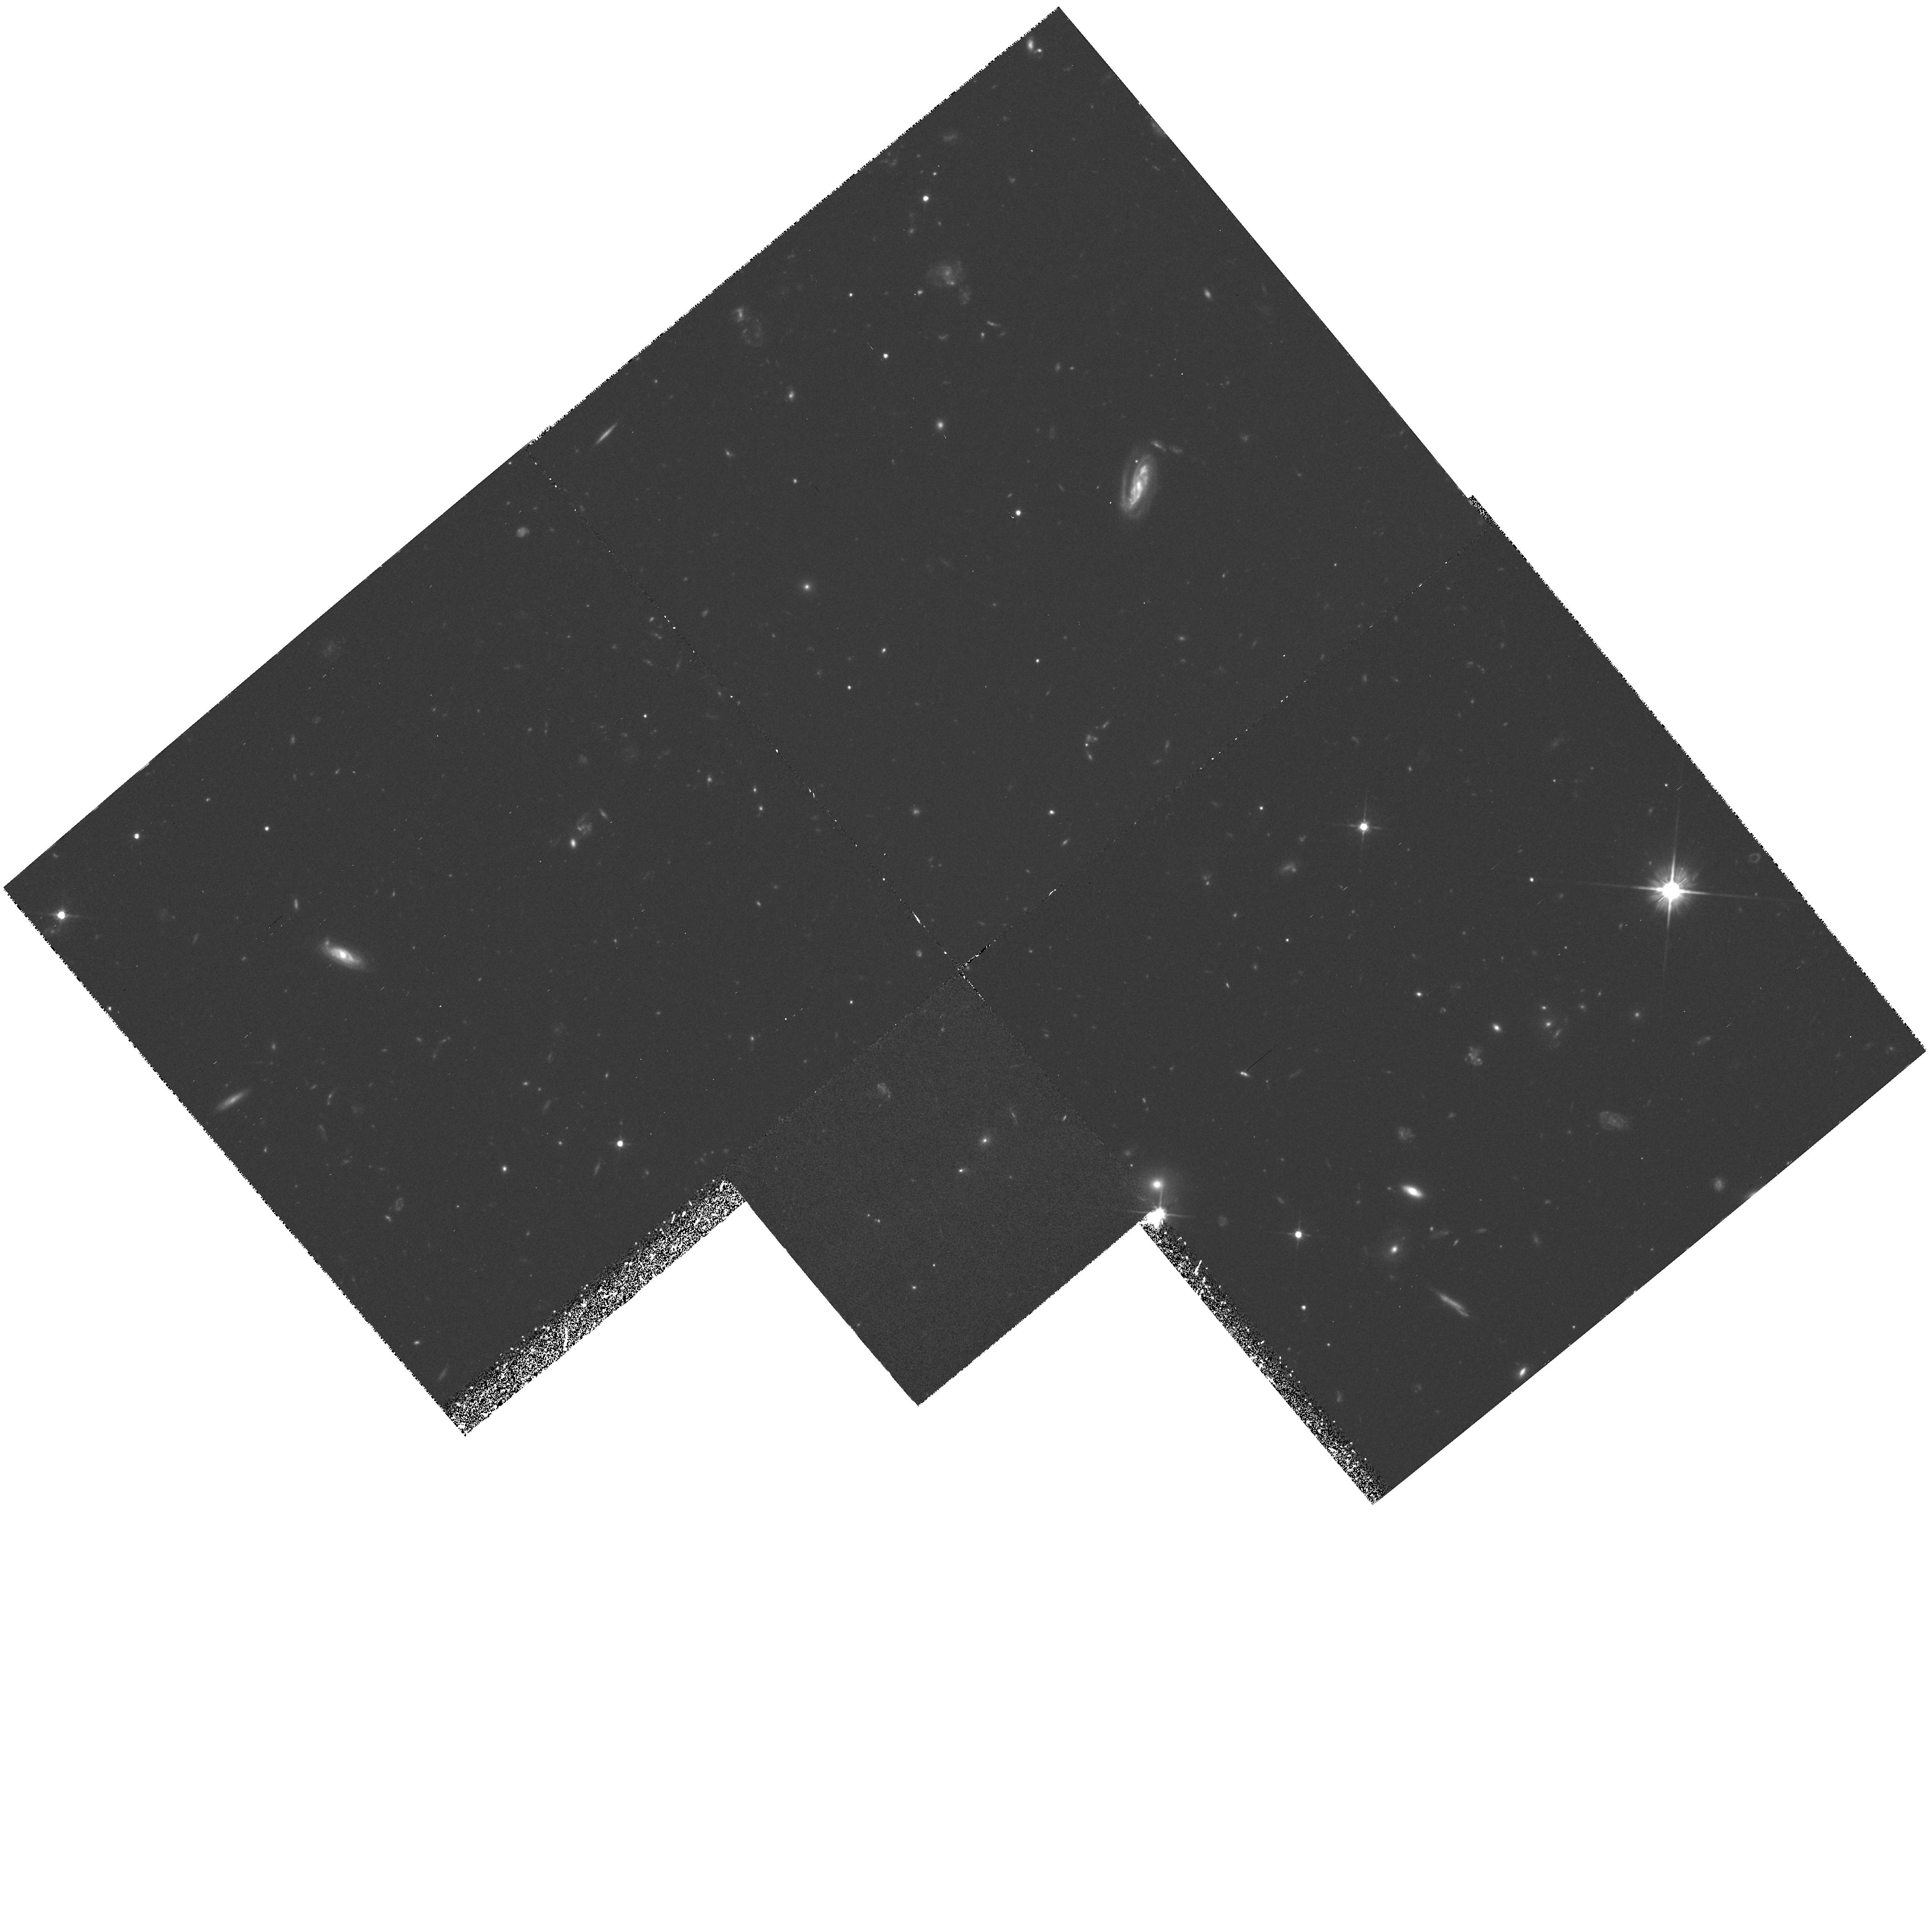
Target: 53W002
Instrument: WFPC2/PC
Filter: F606W
Exposure: 2.8 h
Observation ID: hst_5308_02_wfpc2_pc_f606w_u2br02

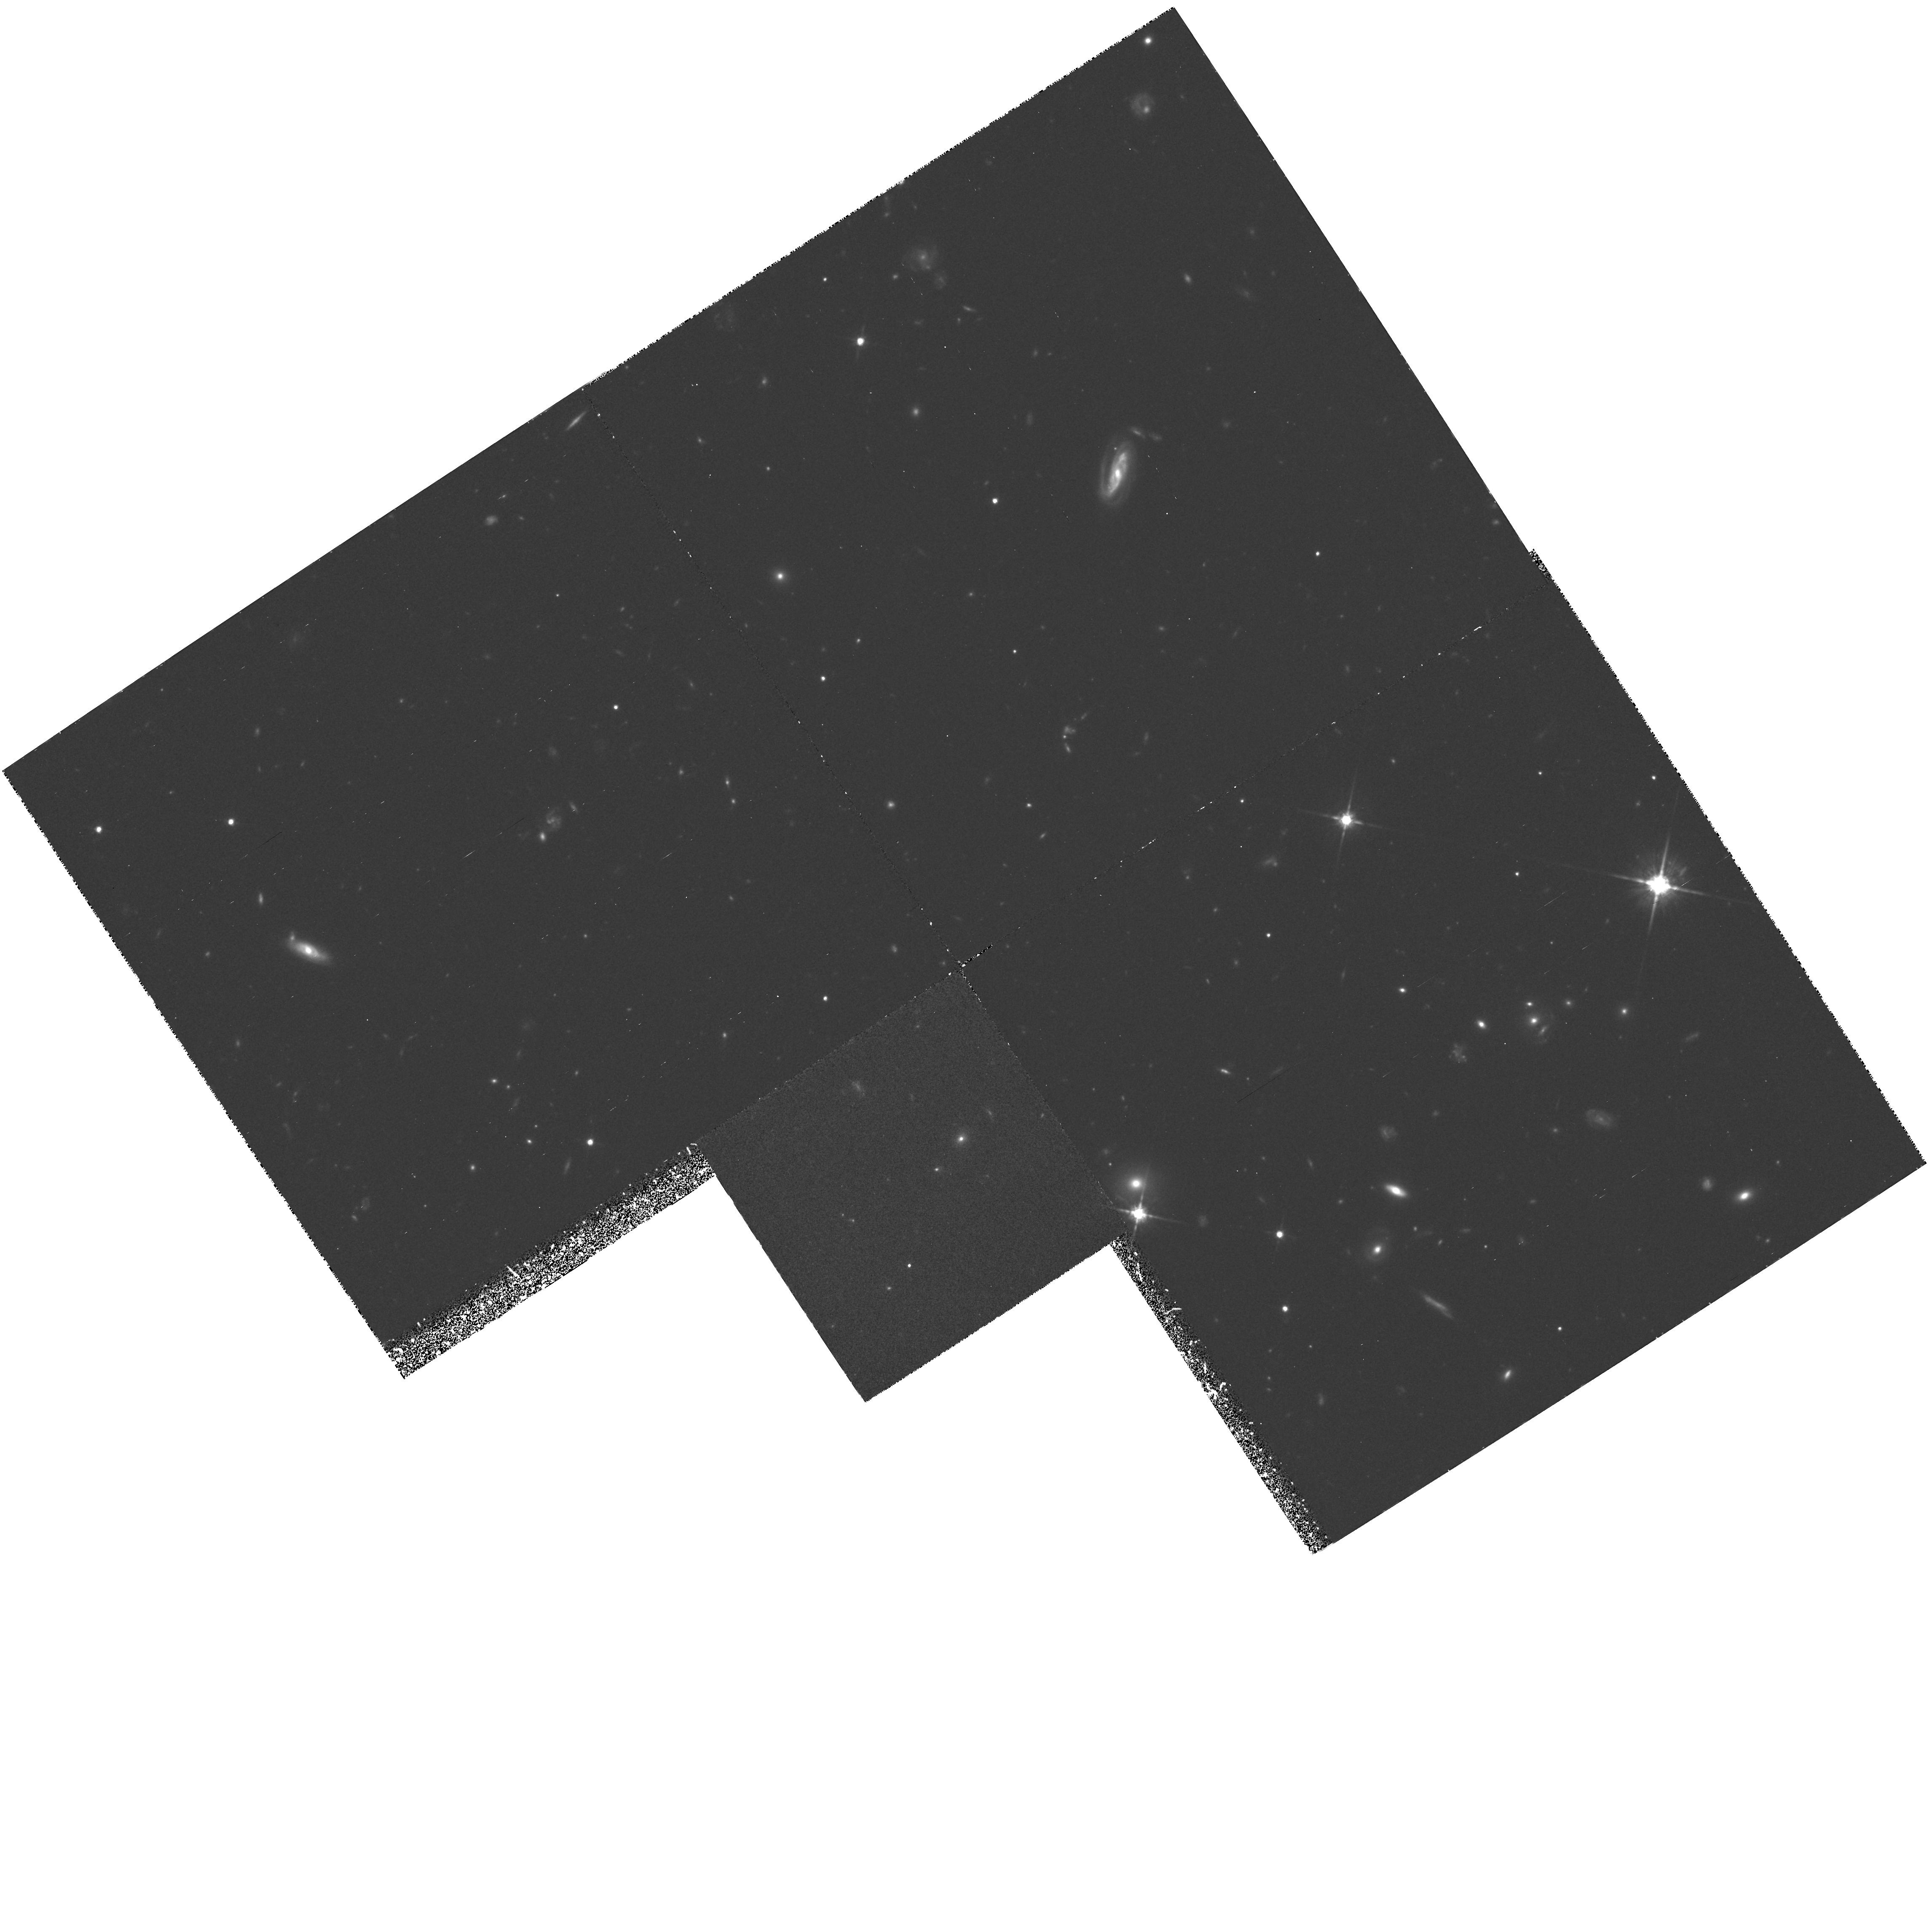
Target: 53W002
Instrument: WFPC2/PC
Filter: F814W
Exposure: 2.8 h
Observation ID: hst_5308_04_wfpc2_pc_f814w_u2br04

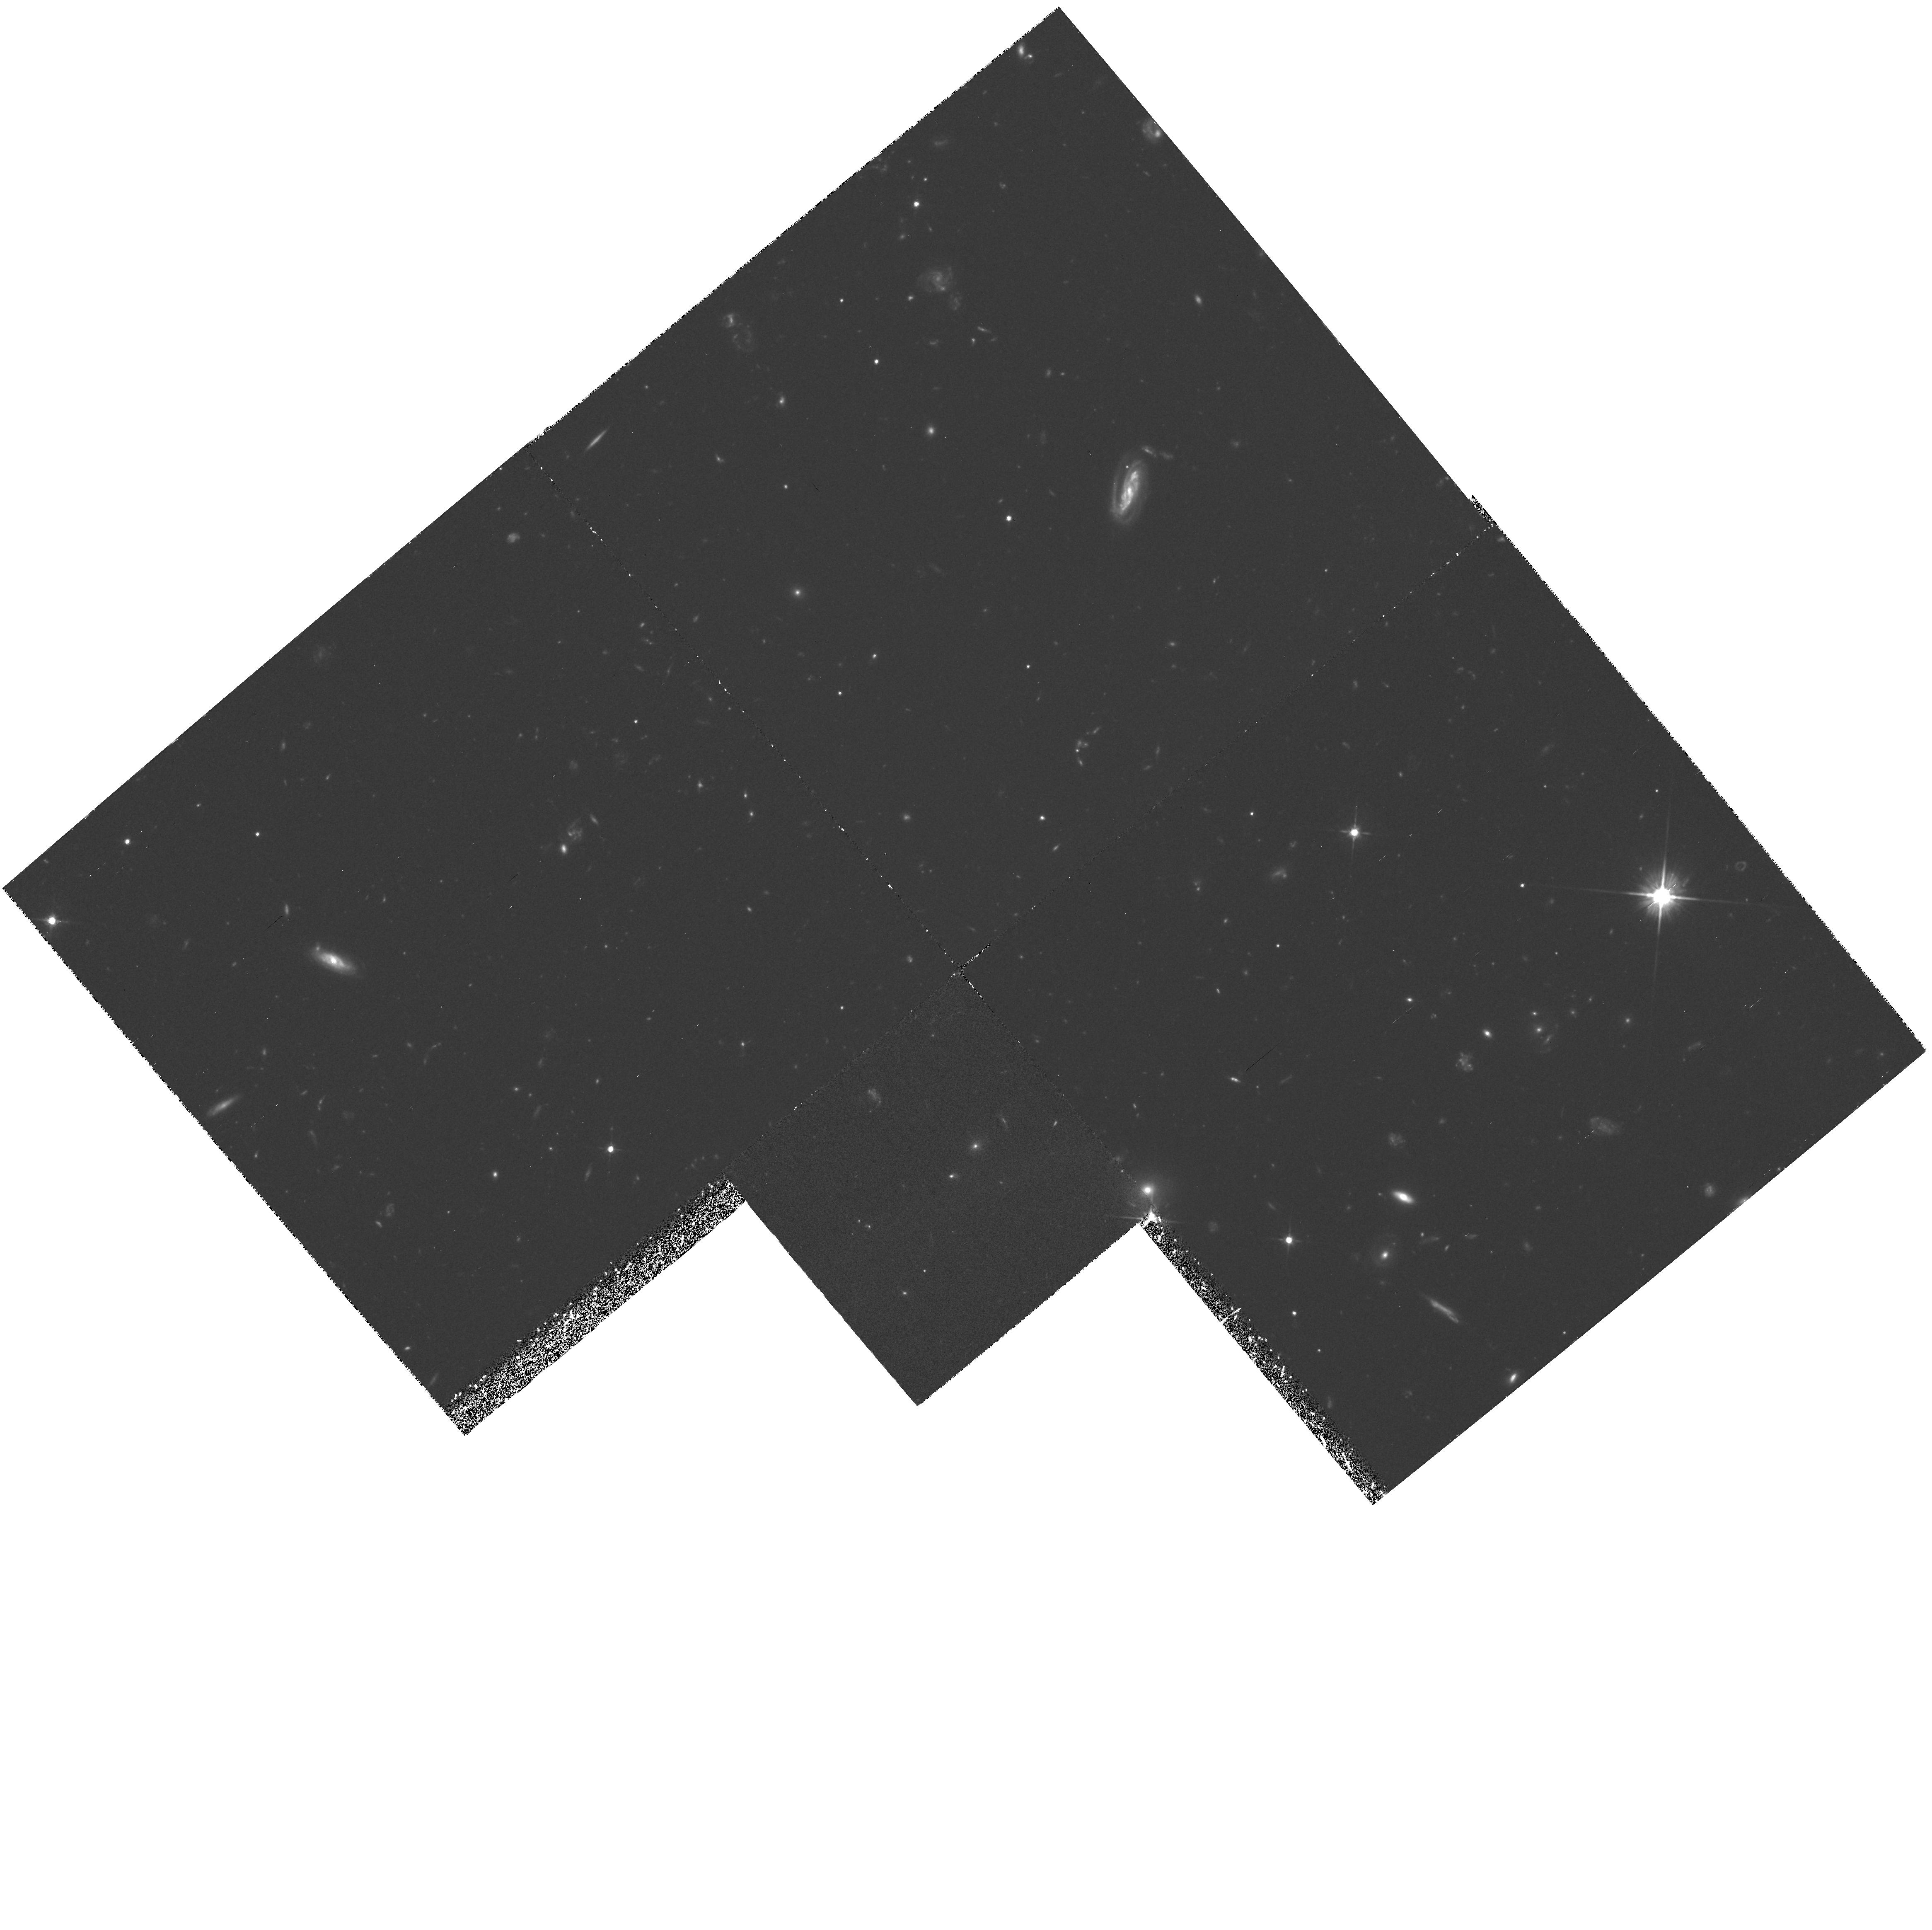
Target: 53W002
Instrument: WFPC2/PC
Filter: F606W
Exposure: 2.8 h
Observation ID: hst_5308_01_wfpc2_pc_f606w_u2br01

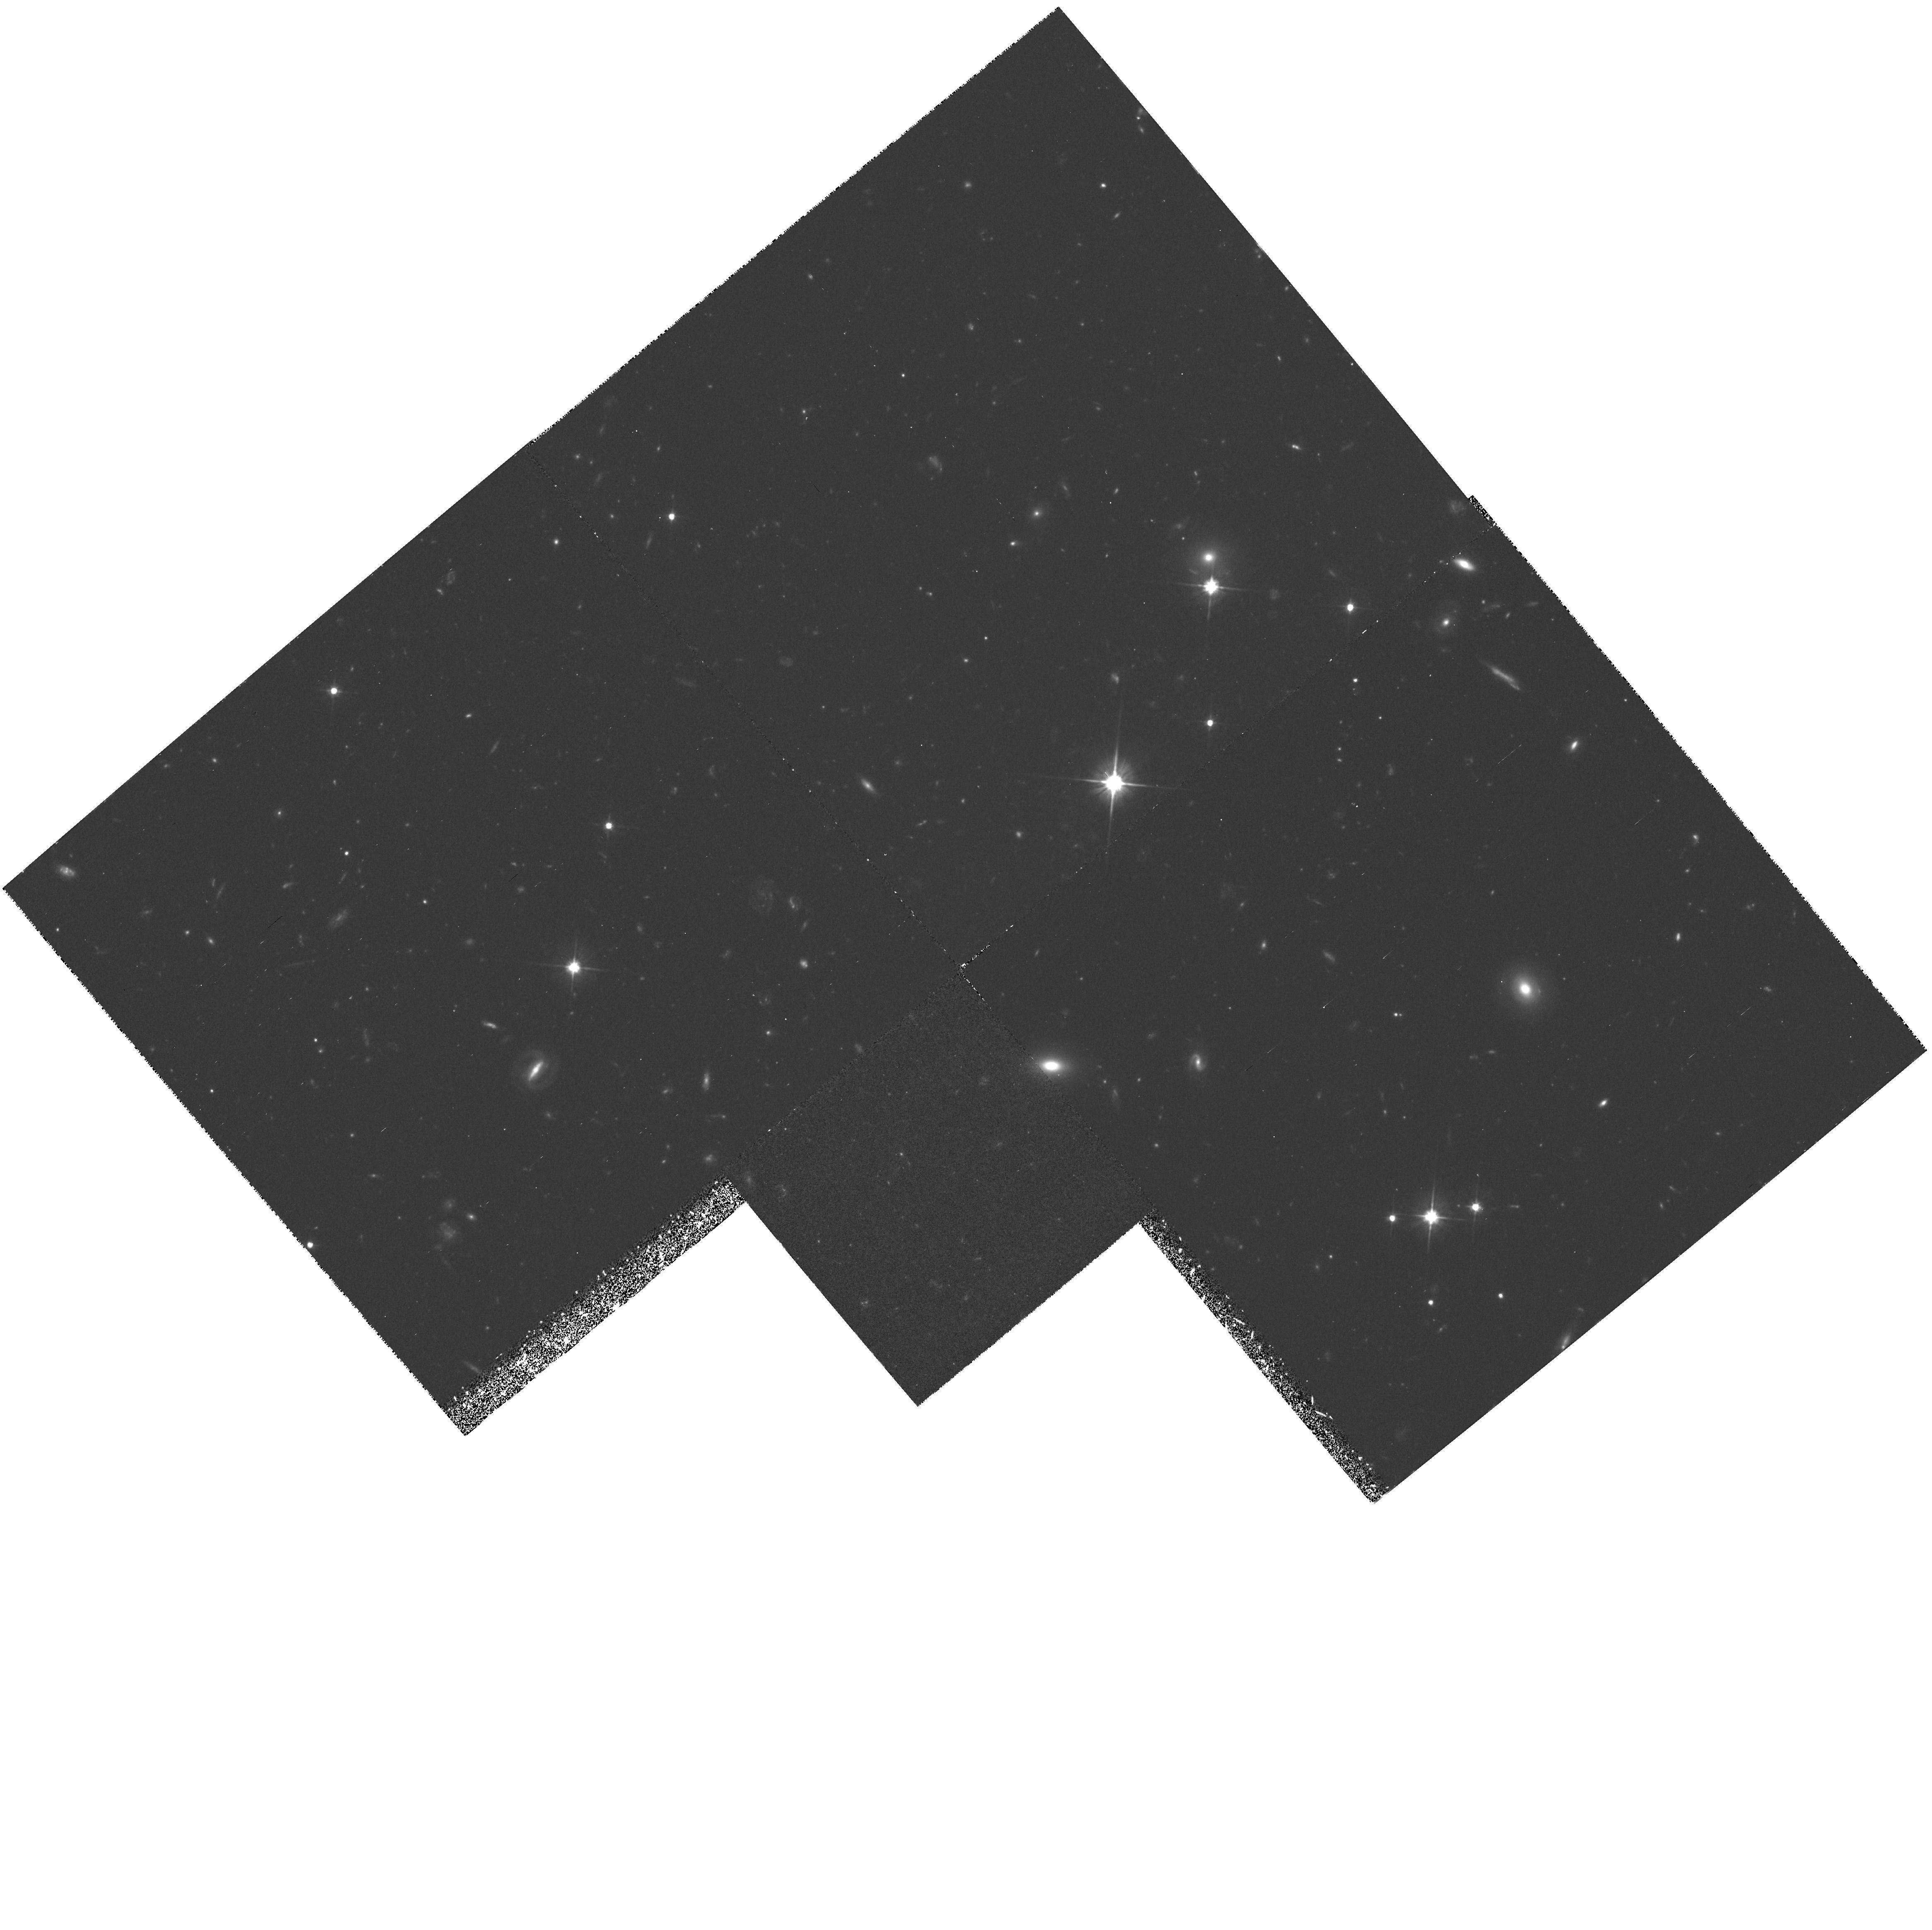
Target: 53W002
Instrument: WFPC2/PC
Filter: F606W
Exposure: 1.9 h
Observation ID: hst_5308_05_wfpc2_pc_f606w_u2br05

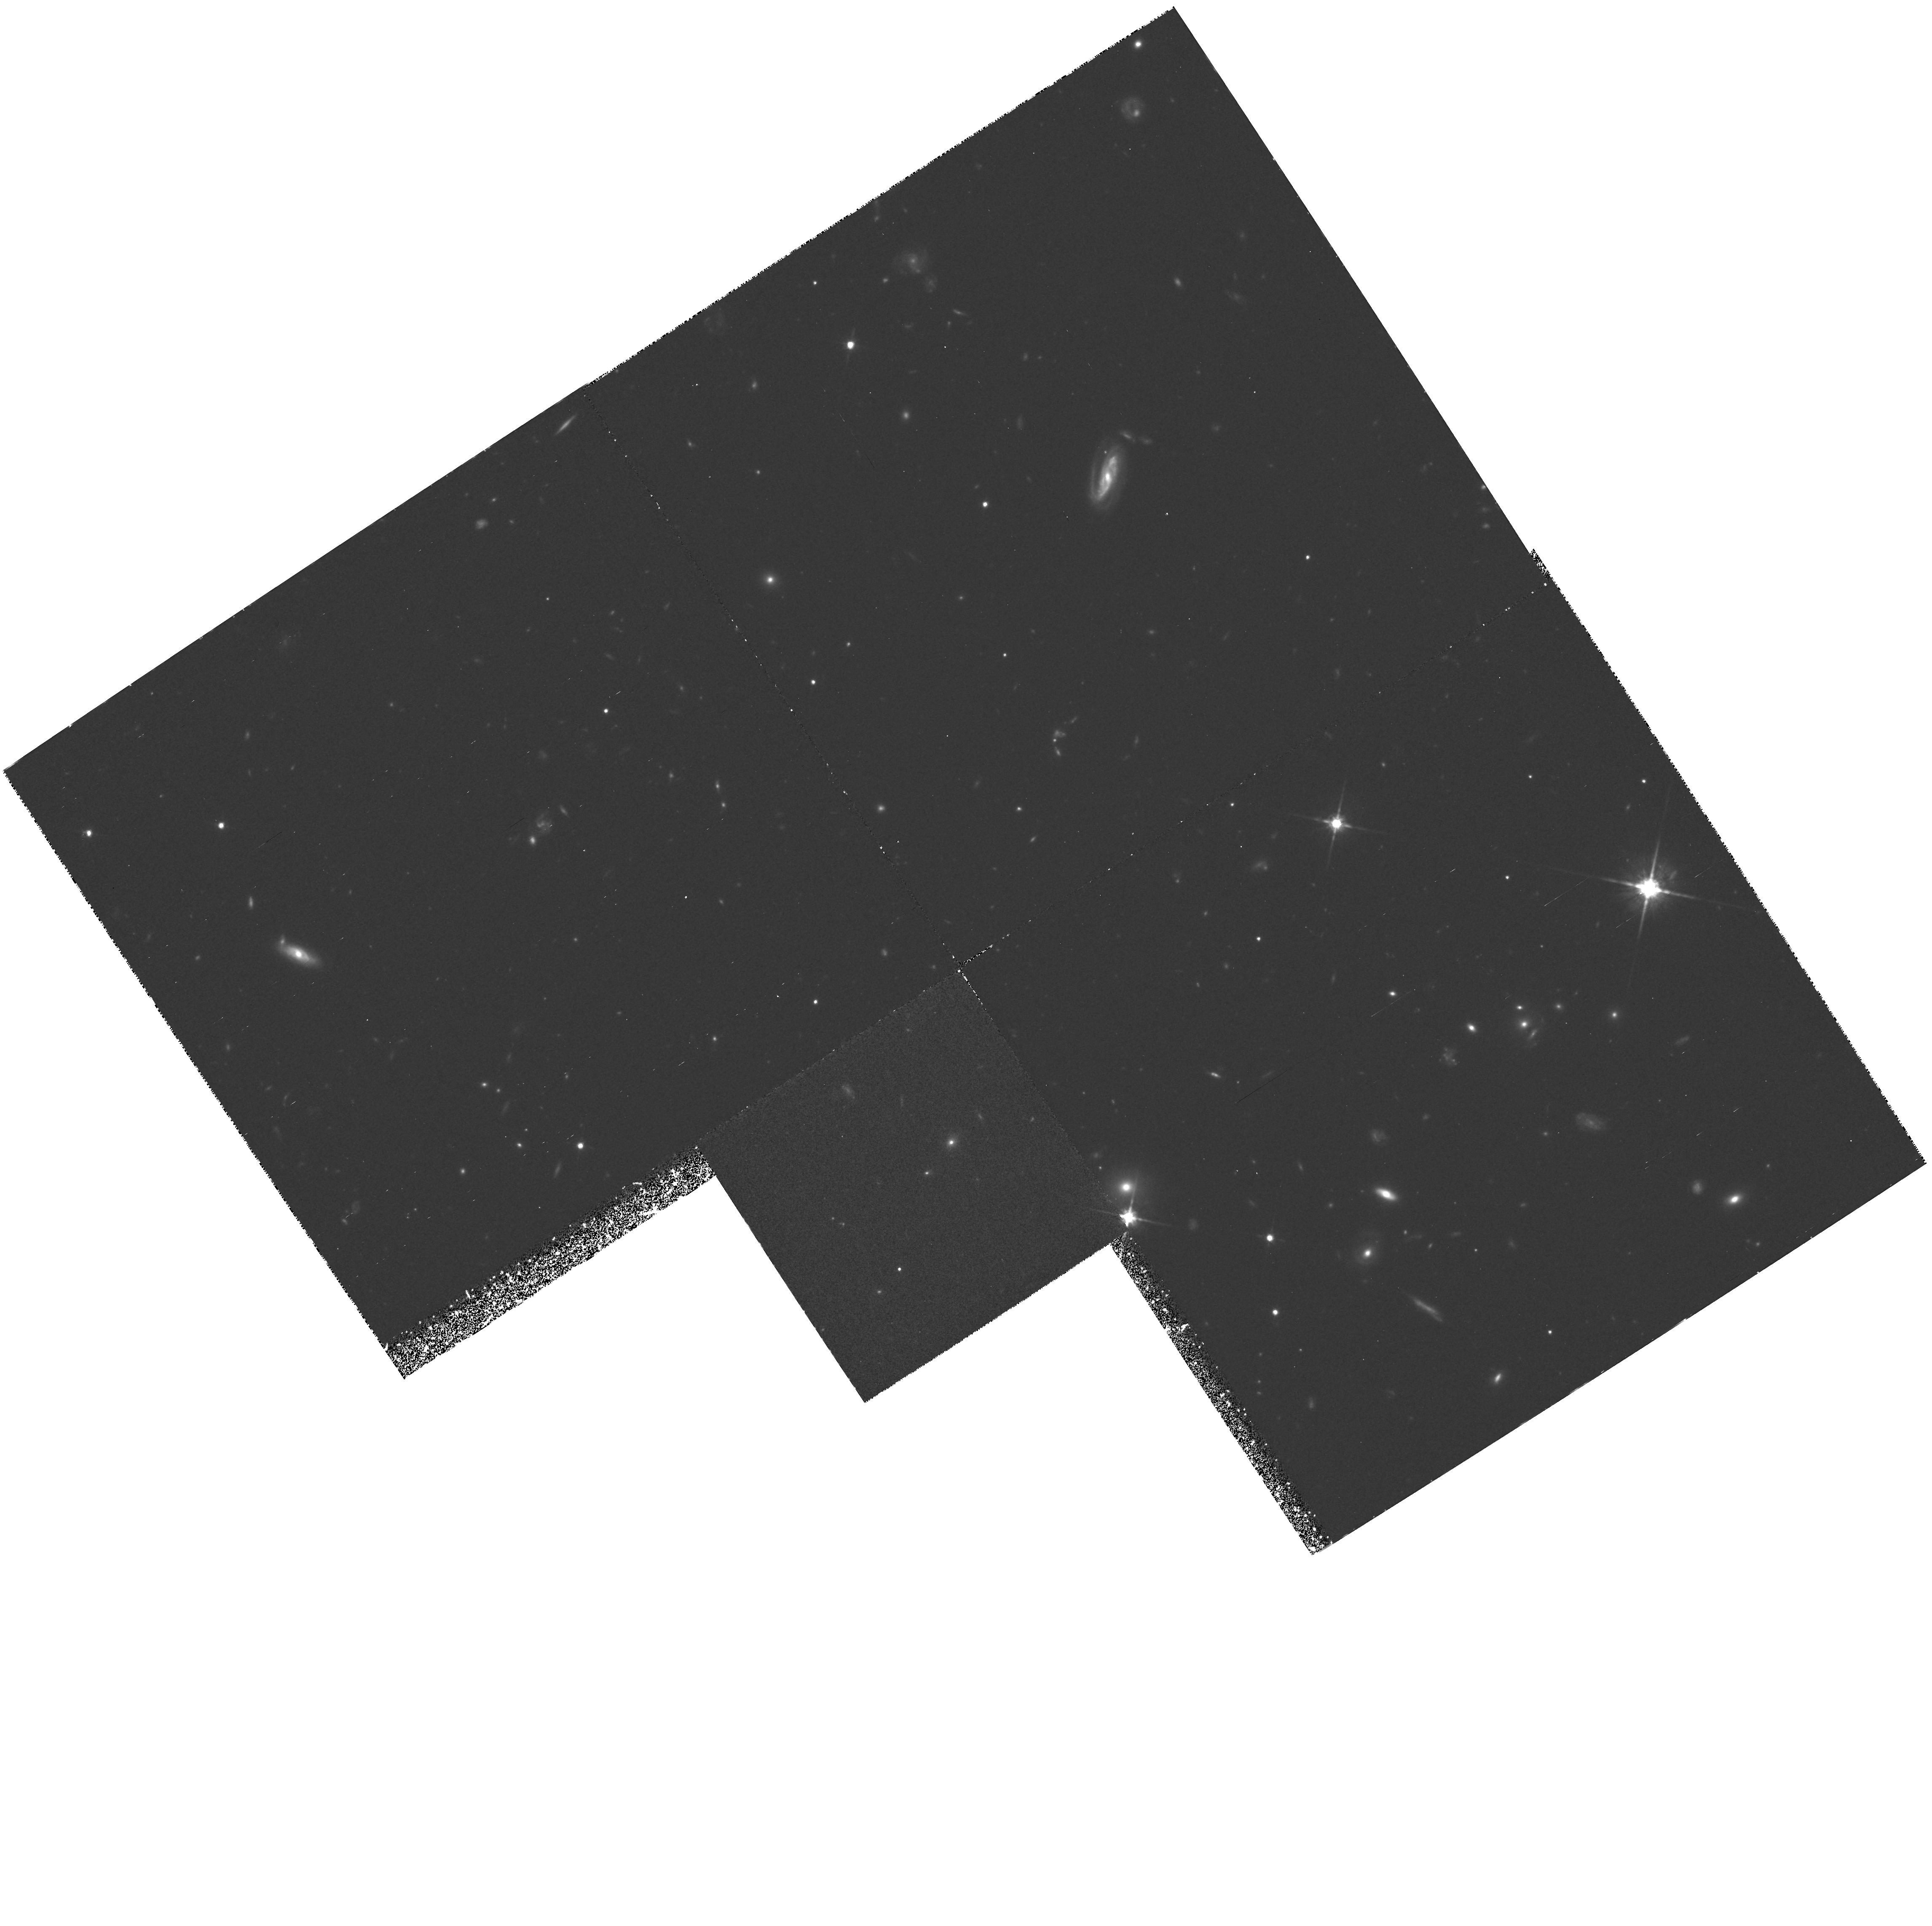
Target: 53W002
Instrument: WFPC2/PC
Filter: F814W
Exposure: 2.8 h
Observation ID: hst_5308_03_wfpc2_pc_f814w_u2br03

HIGH RESOLUTION PC IMAGING OF A Z=2.4 GALAXY CYCLE4MEDIUM THE DEVELOPMENT OF R^1/4 LIGHT-PROFILES IN A YOUNG WEAK RADIO GALAXY (PI: Windhorst, Rogier A.)

We propose 12.0 hours with PC in F606W and F814W to image the best available candidate for a compact young elliptical galaxy that is apparently just finishing its initial collapse at z=2.390. Ground-based spectroscopy and 9-band spectrophotometry constrain its stellar population age to ~0.3 Gyr. Deep Cycle 1 WFC I-band images show a deVaucouleurs profile, and suggests that both its dynamical and stellar population age are ~<0.5 Gyr. These images are limited by the Cycle-1 PSF. The proposed Cycle 4 PC images will provide the crucial higher resolution and better PSF to resolve the following questions: (1) What is the sub-kpc morphology and surface brightness-distribution of this young elliptical galaxy candidate at z=2.4\? Did it already completely develop an r^1/4-profile in both filters\? Or is it still clumpy at scales ~360 pc\? (2) Does a young galaxy at z=2.4 have significant color gradients at (sub-)kpc scales\? How does this constrain its stellar population and halo collapse that is apparently in progress at z=2.4\? Do any subclumps have different ages\? (3) Does its weak AGN indeed contribute <20% of the total galaxy light\? (4) What is the nature of foreground galaxies (a serendipitous gE at z=0.469), and surrounding galaxies, possibly a forming group or proto-cluster at z=2.4\?